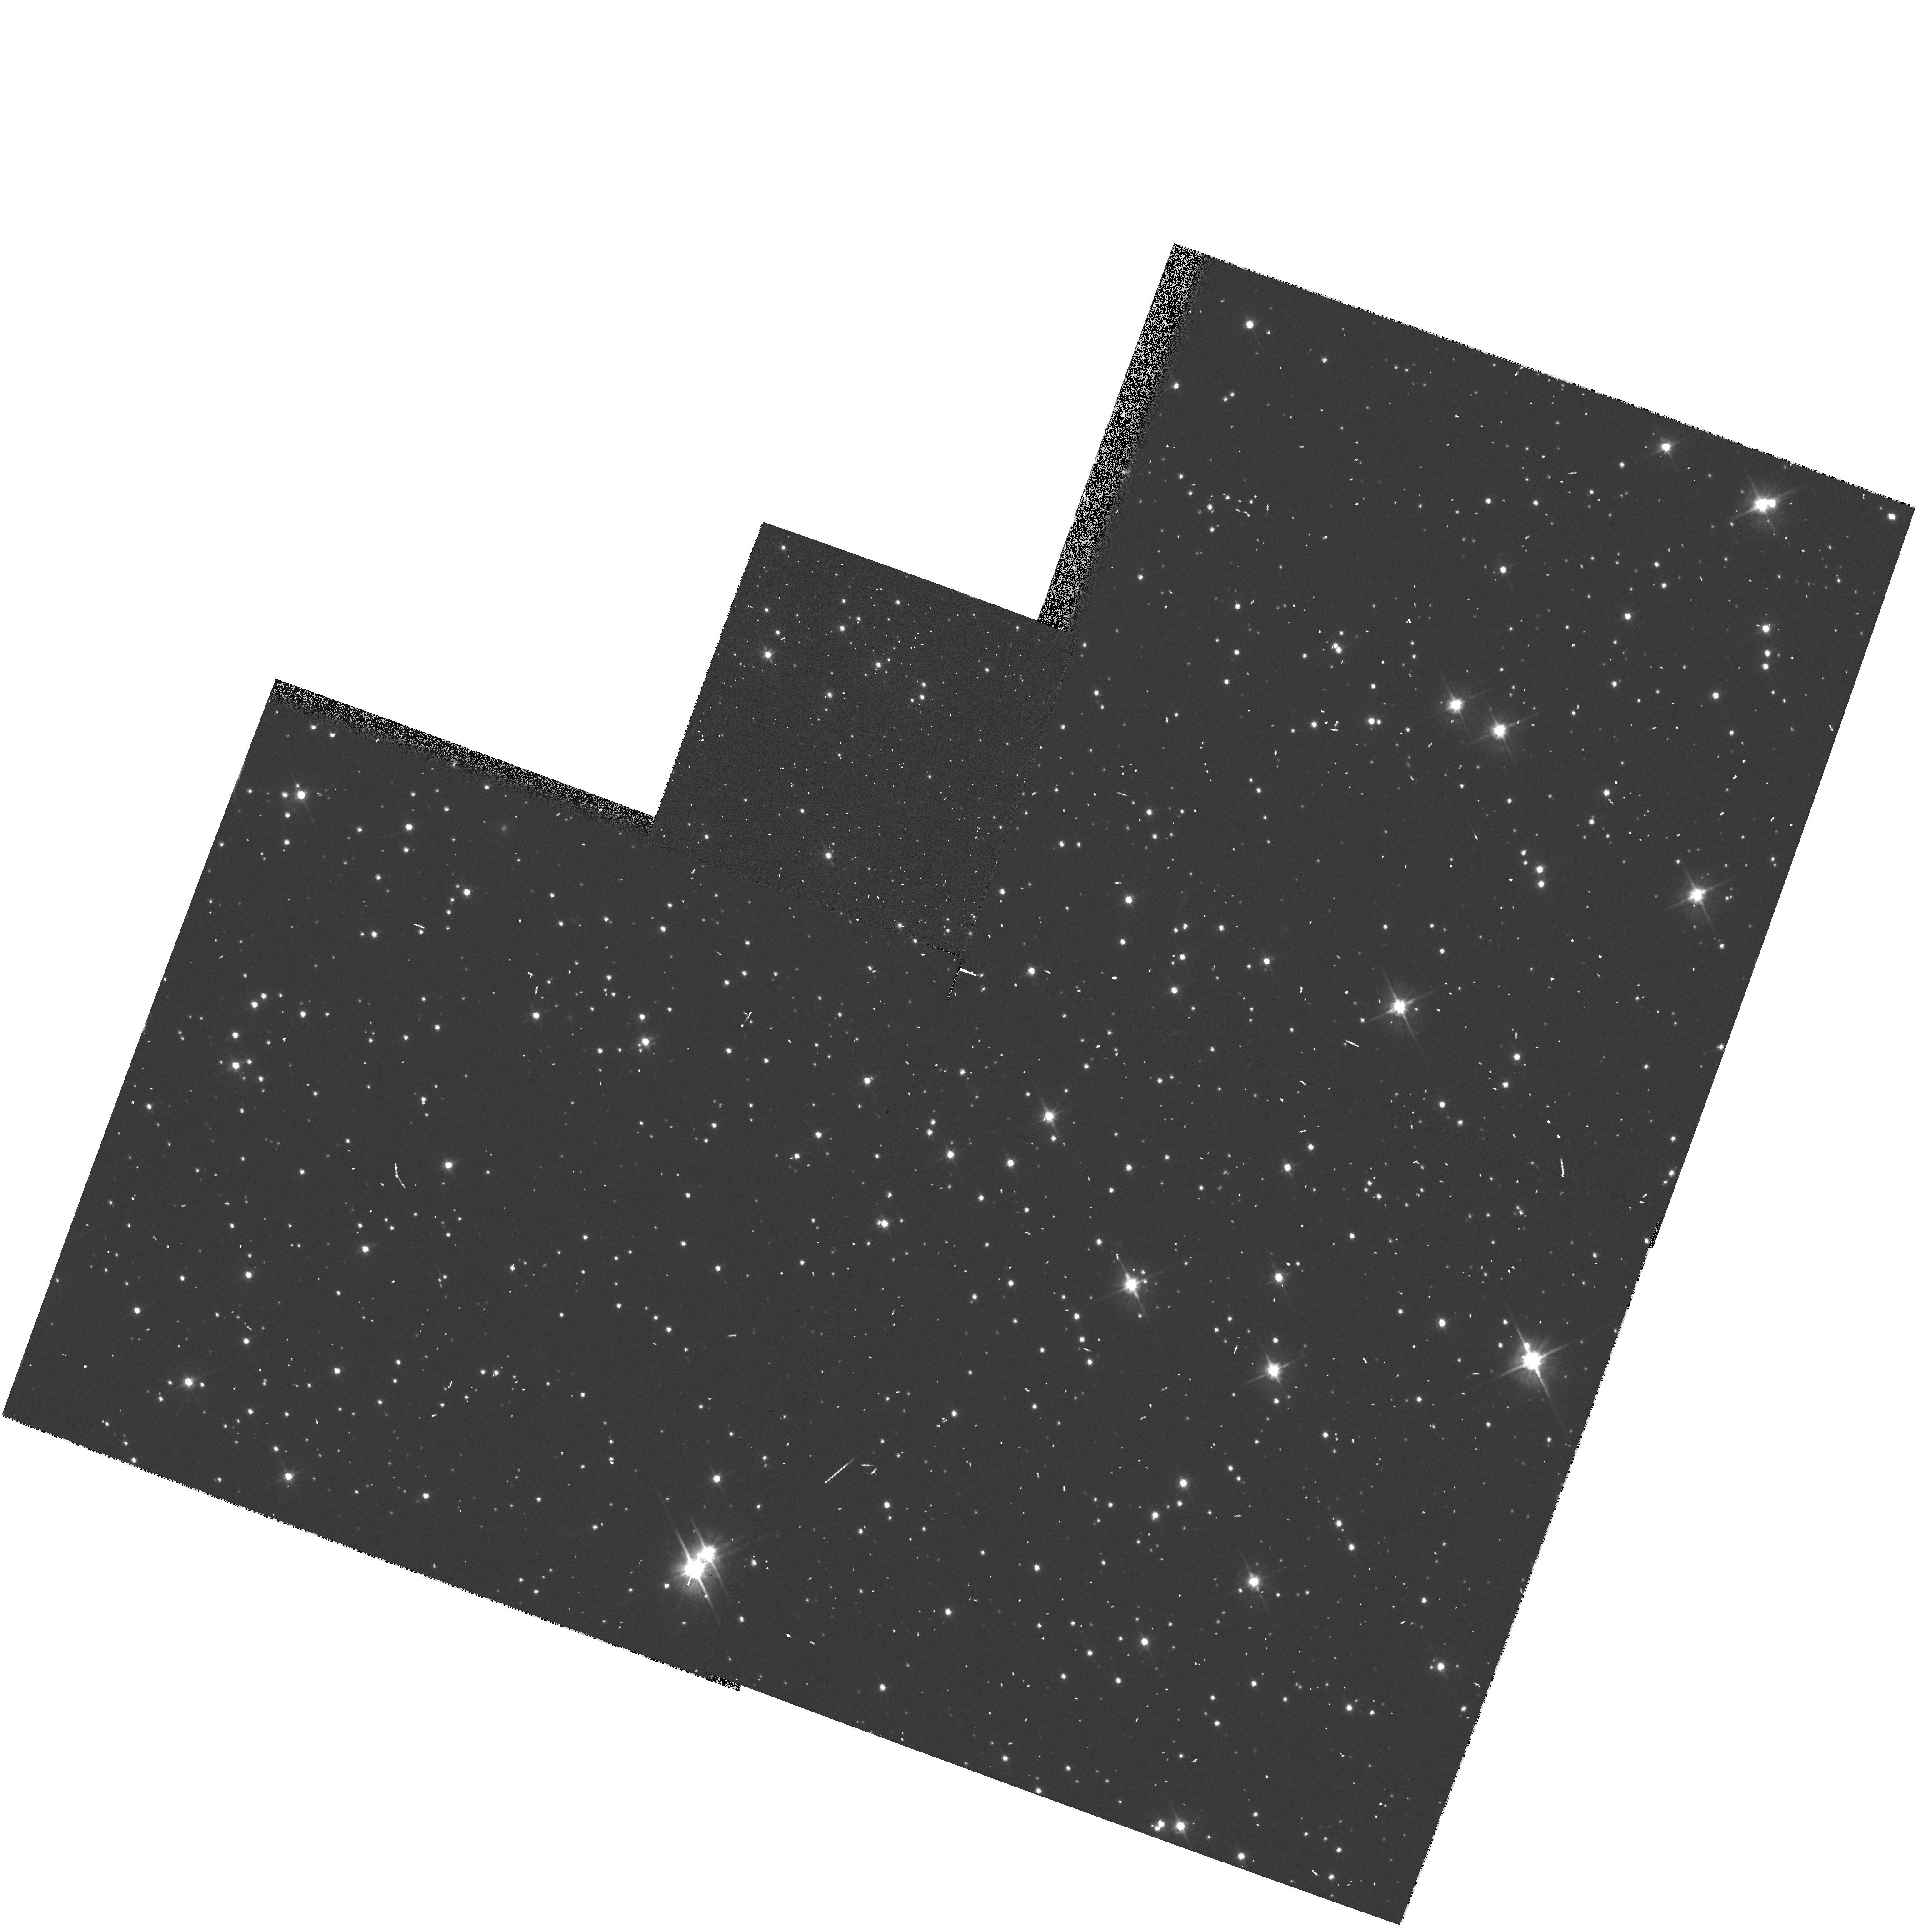
Target: field at RA 280.707°, Dec -32.327°
Instrument: WFPC2/PC
Filter: F606W
Exposure: 3 min
Observation ID: hst_6253_w0_wfpc2_pc_f606w_u2ouw0

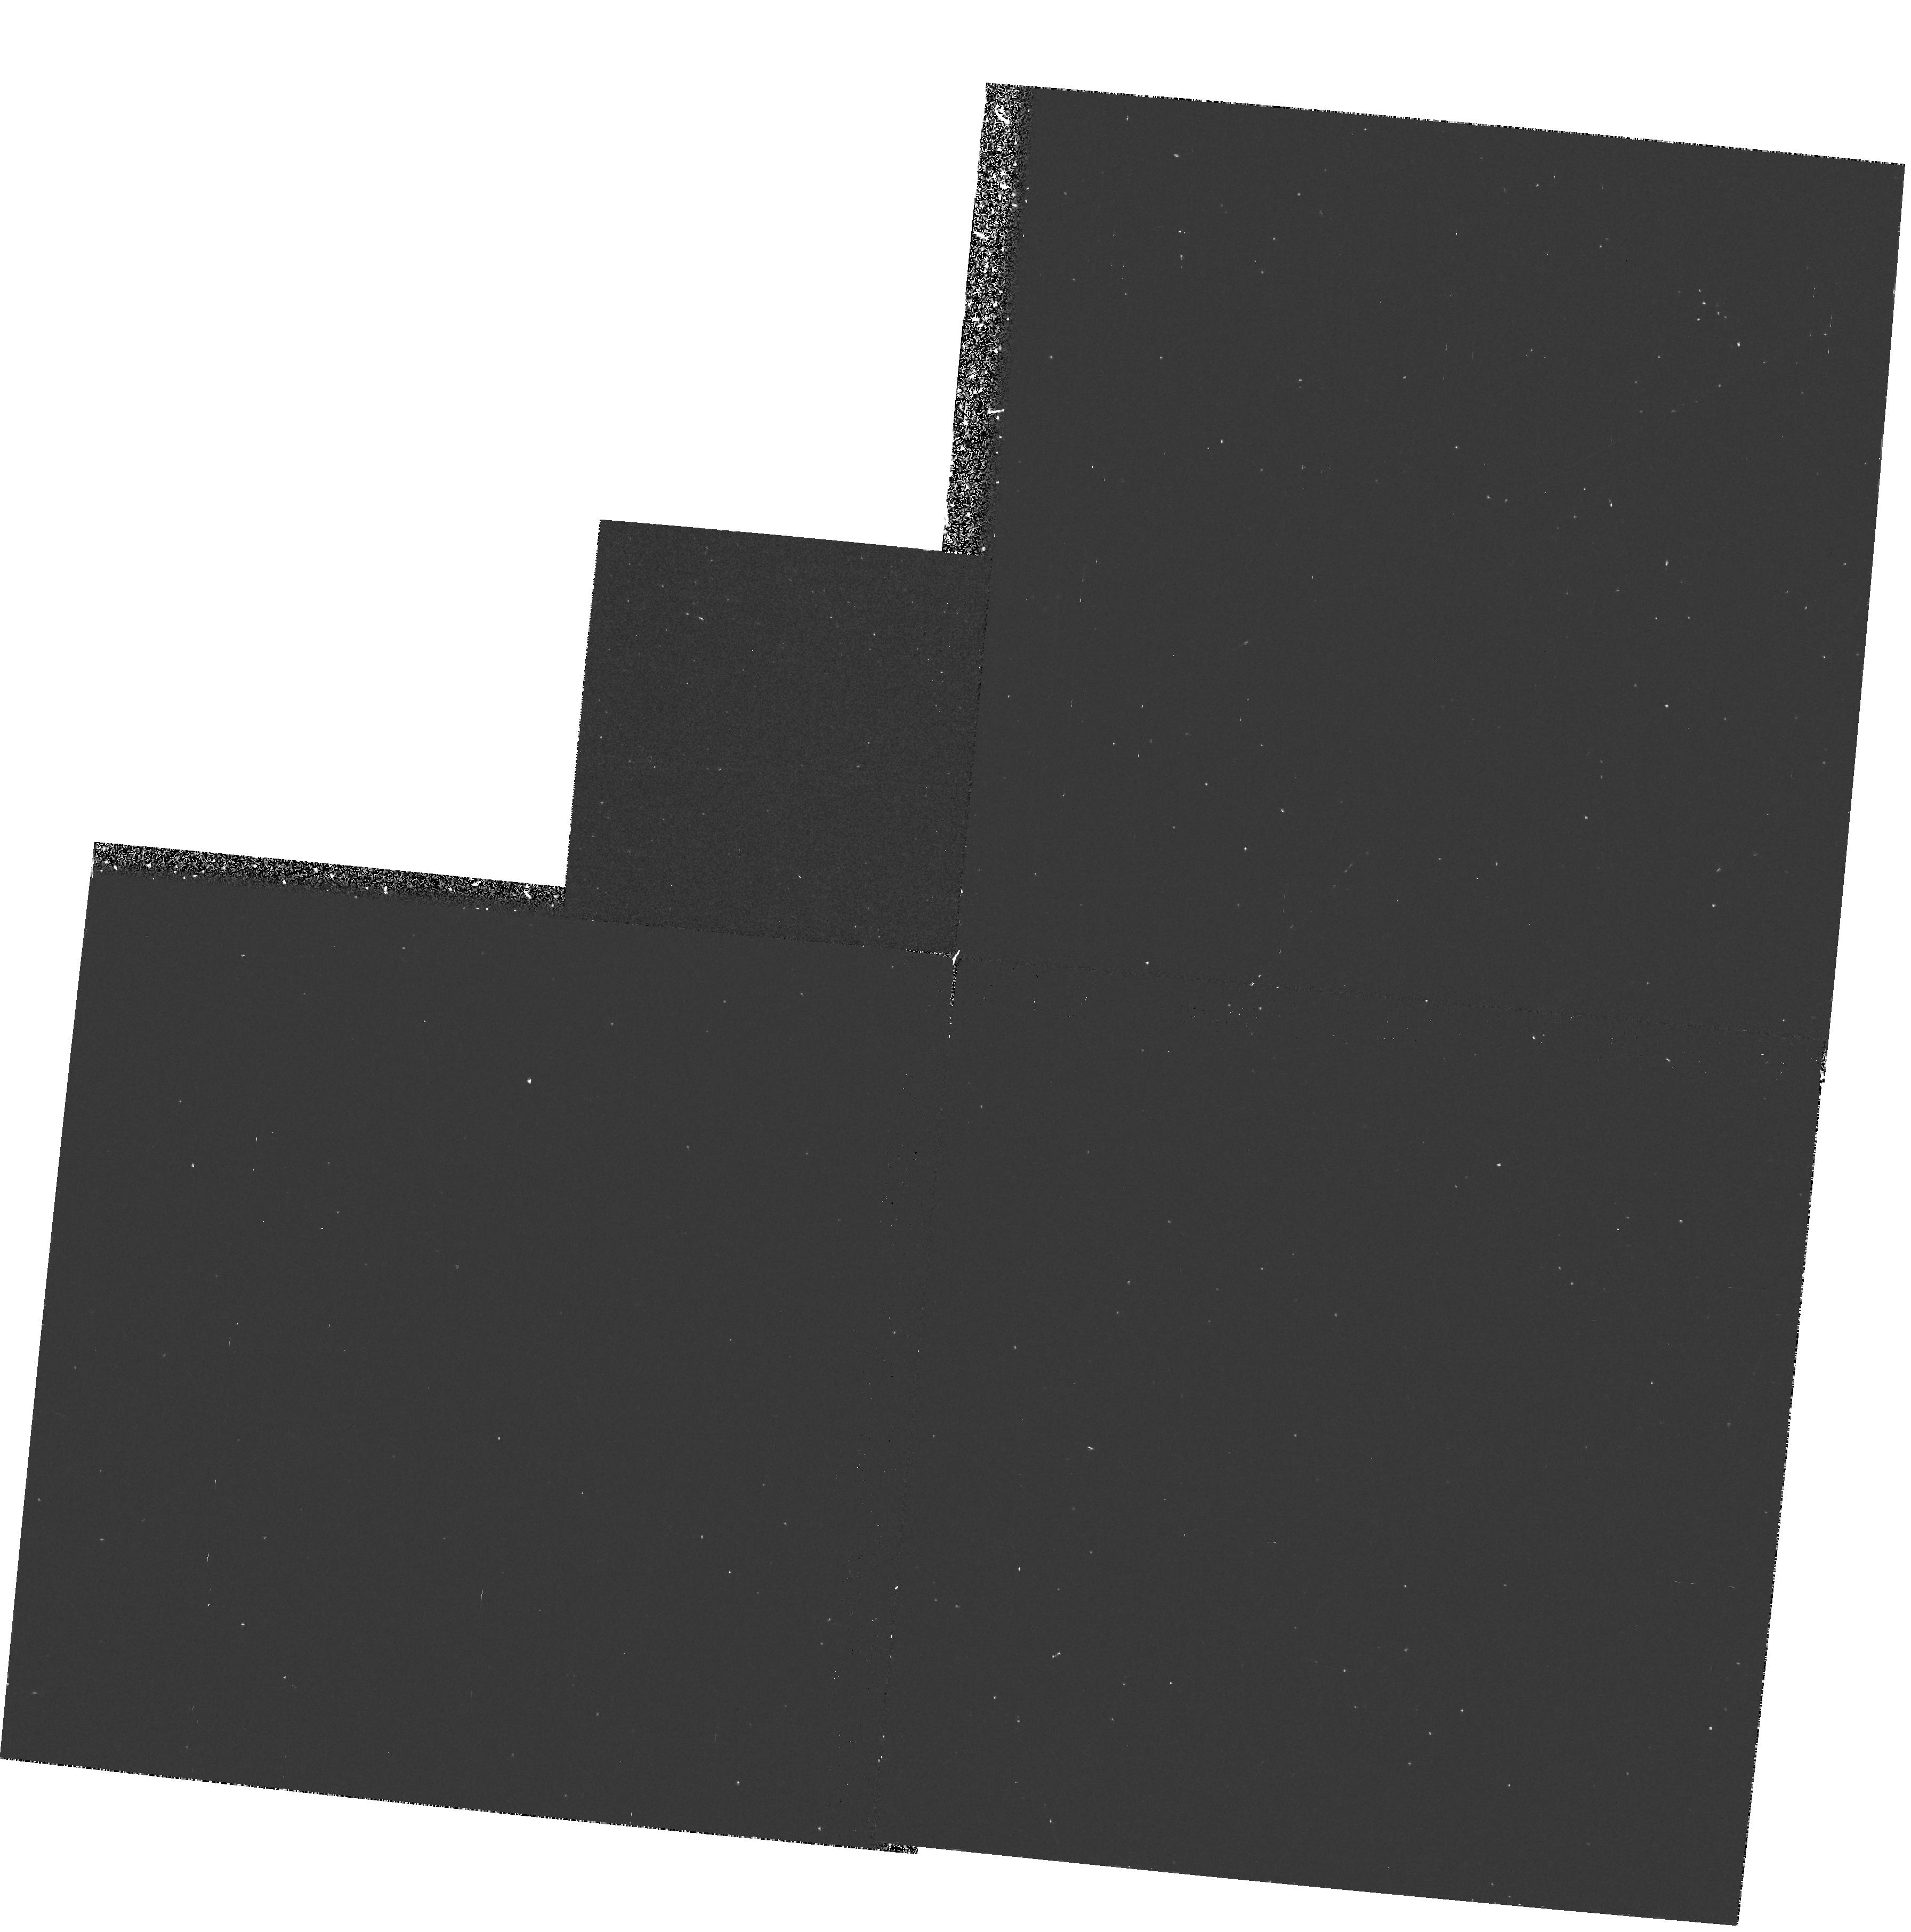
Target: field at RA 3.698°, Dec -16.003°
Instrument: WFPC2/PC
Filter: F300W
Exposure: 37 min
Observation ID: hst_6253_6c_wfpc2_pc_f300w_u2ou6c

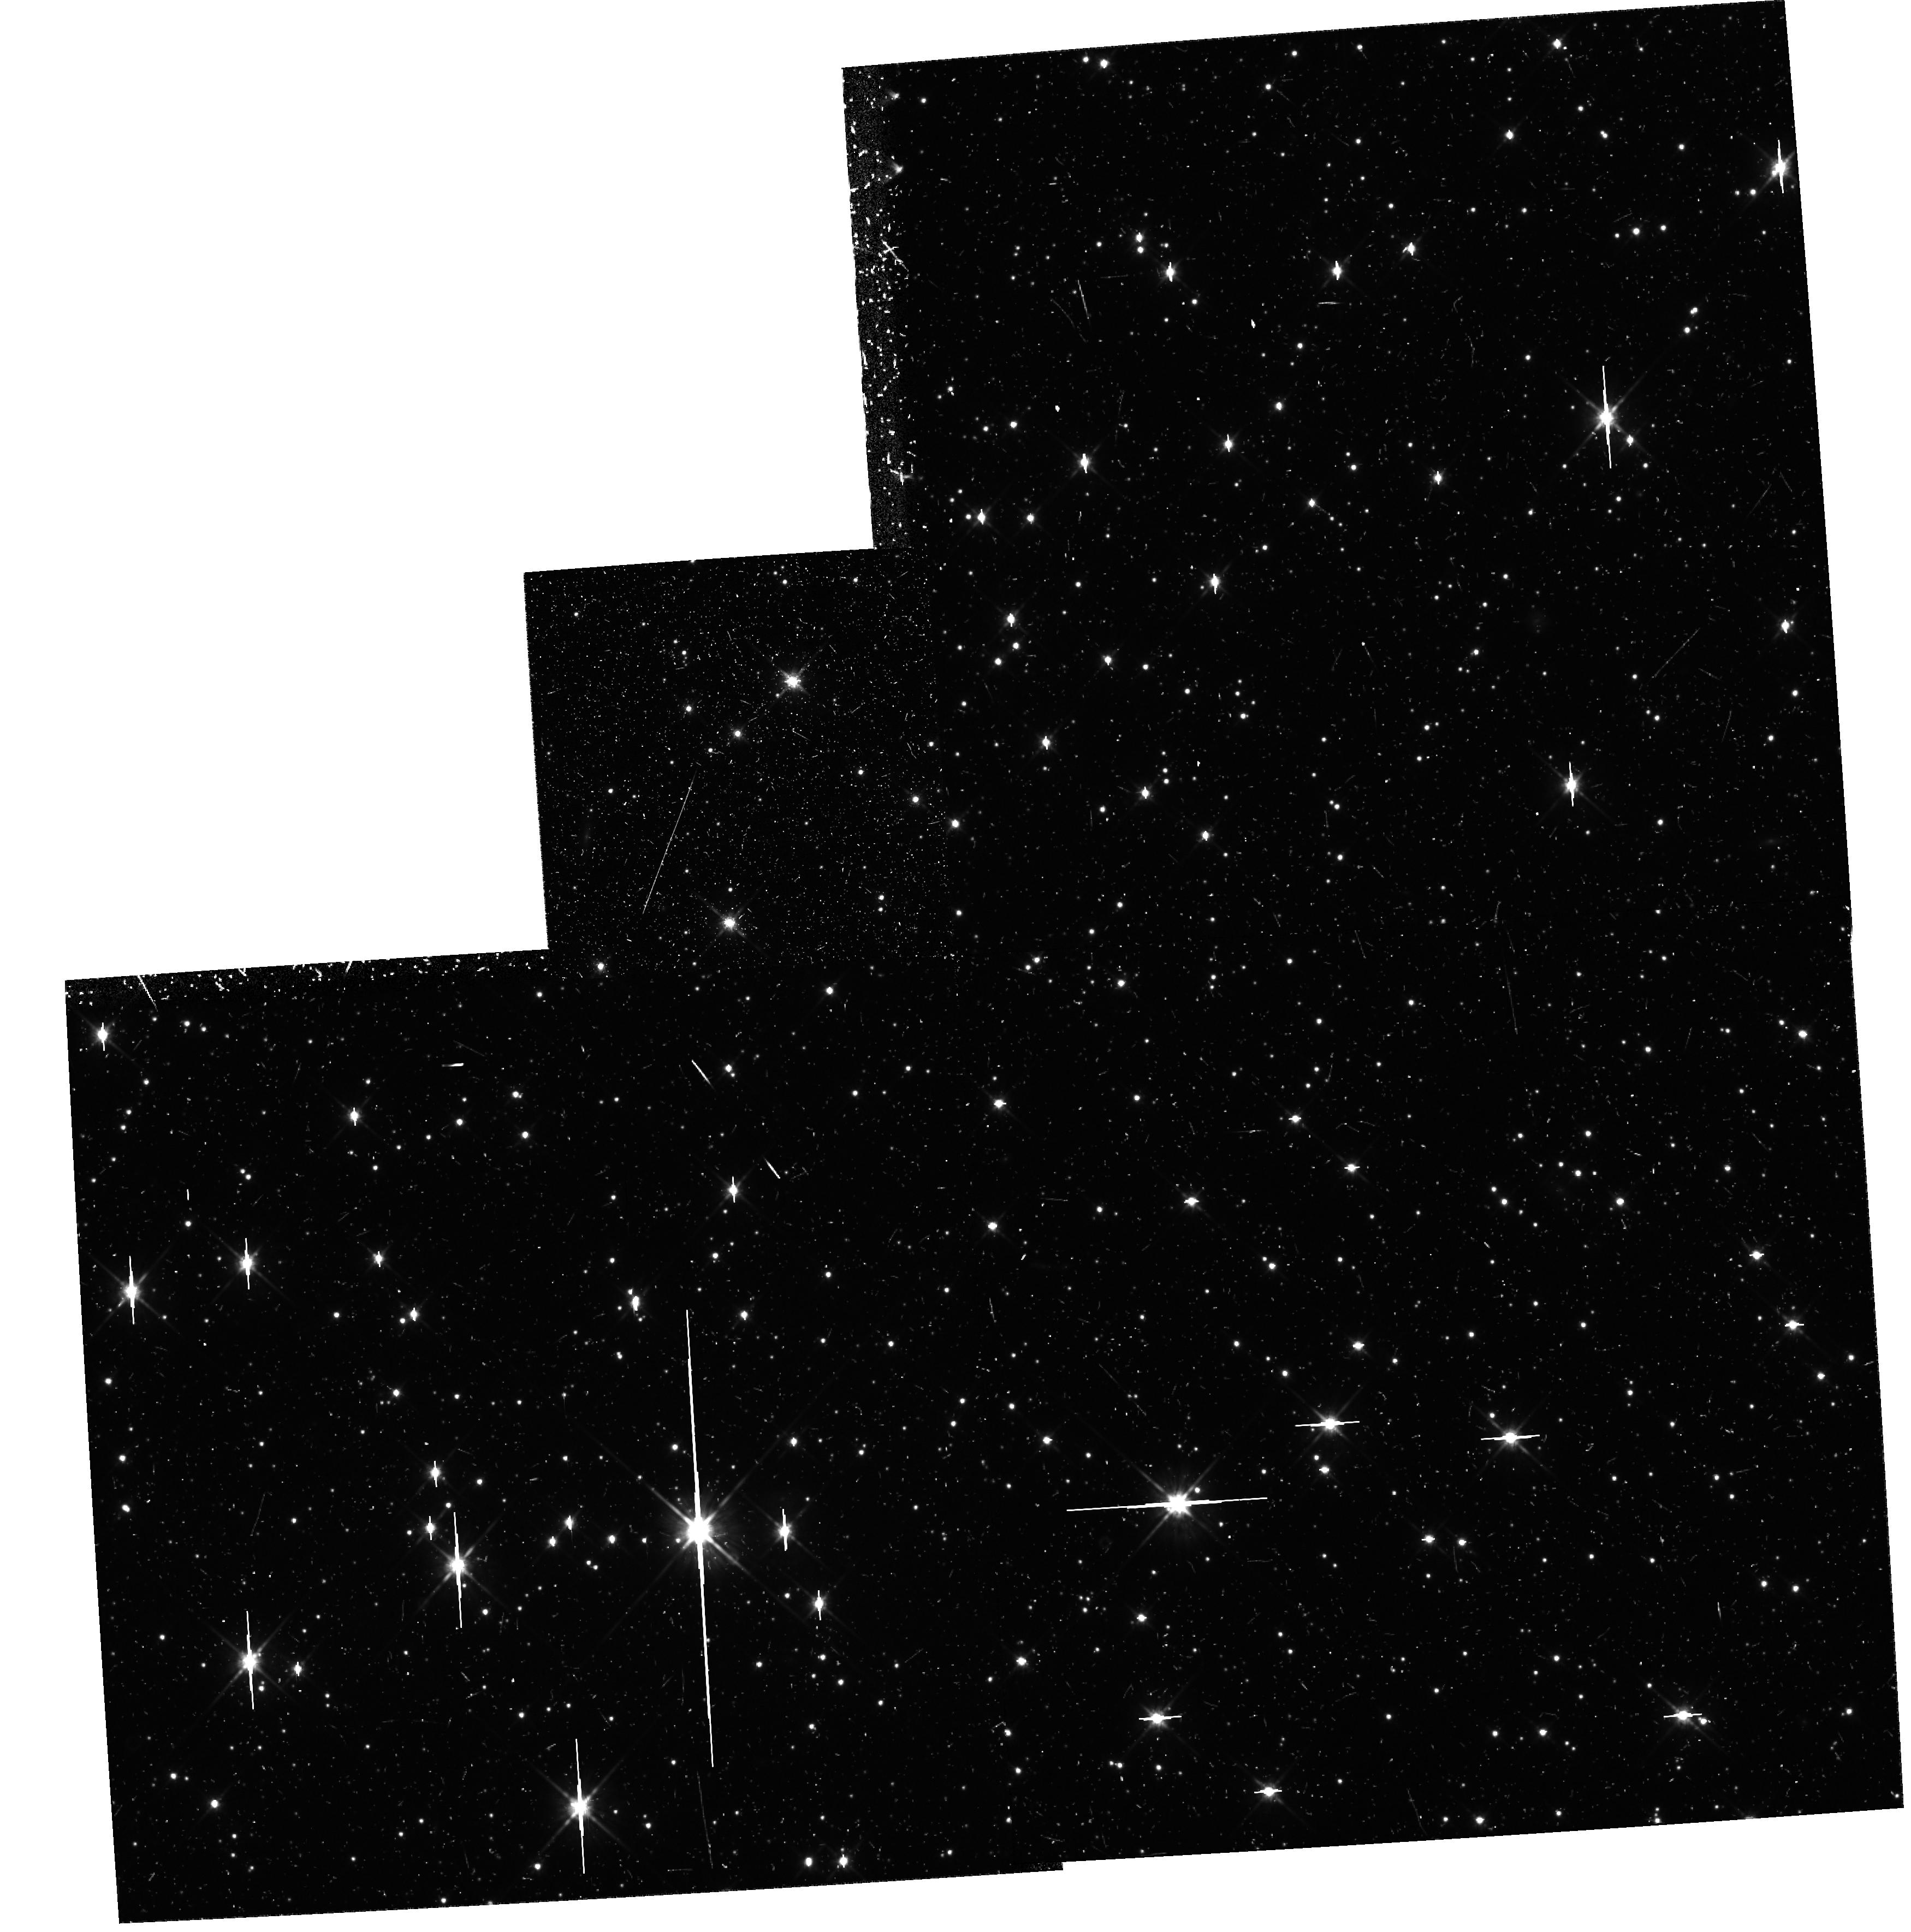
Target: field at RA 299.881°, Dec 20.671°
Instrument: WFPC2/PC
Filter: F814W
Exposure: 47 min
Observation ID: hst_6253_ra_wfpc2_pc_f814w_u2oura

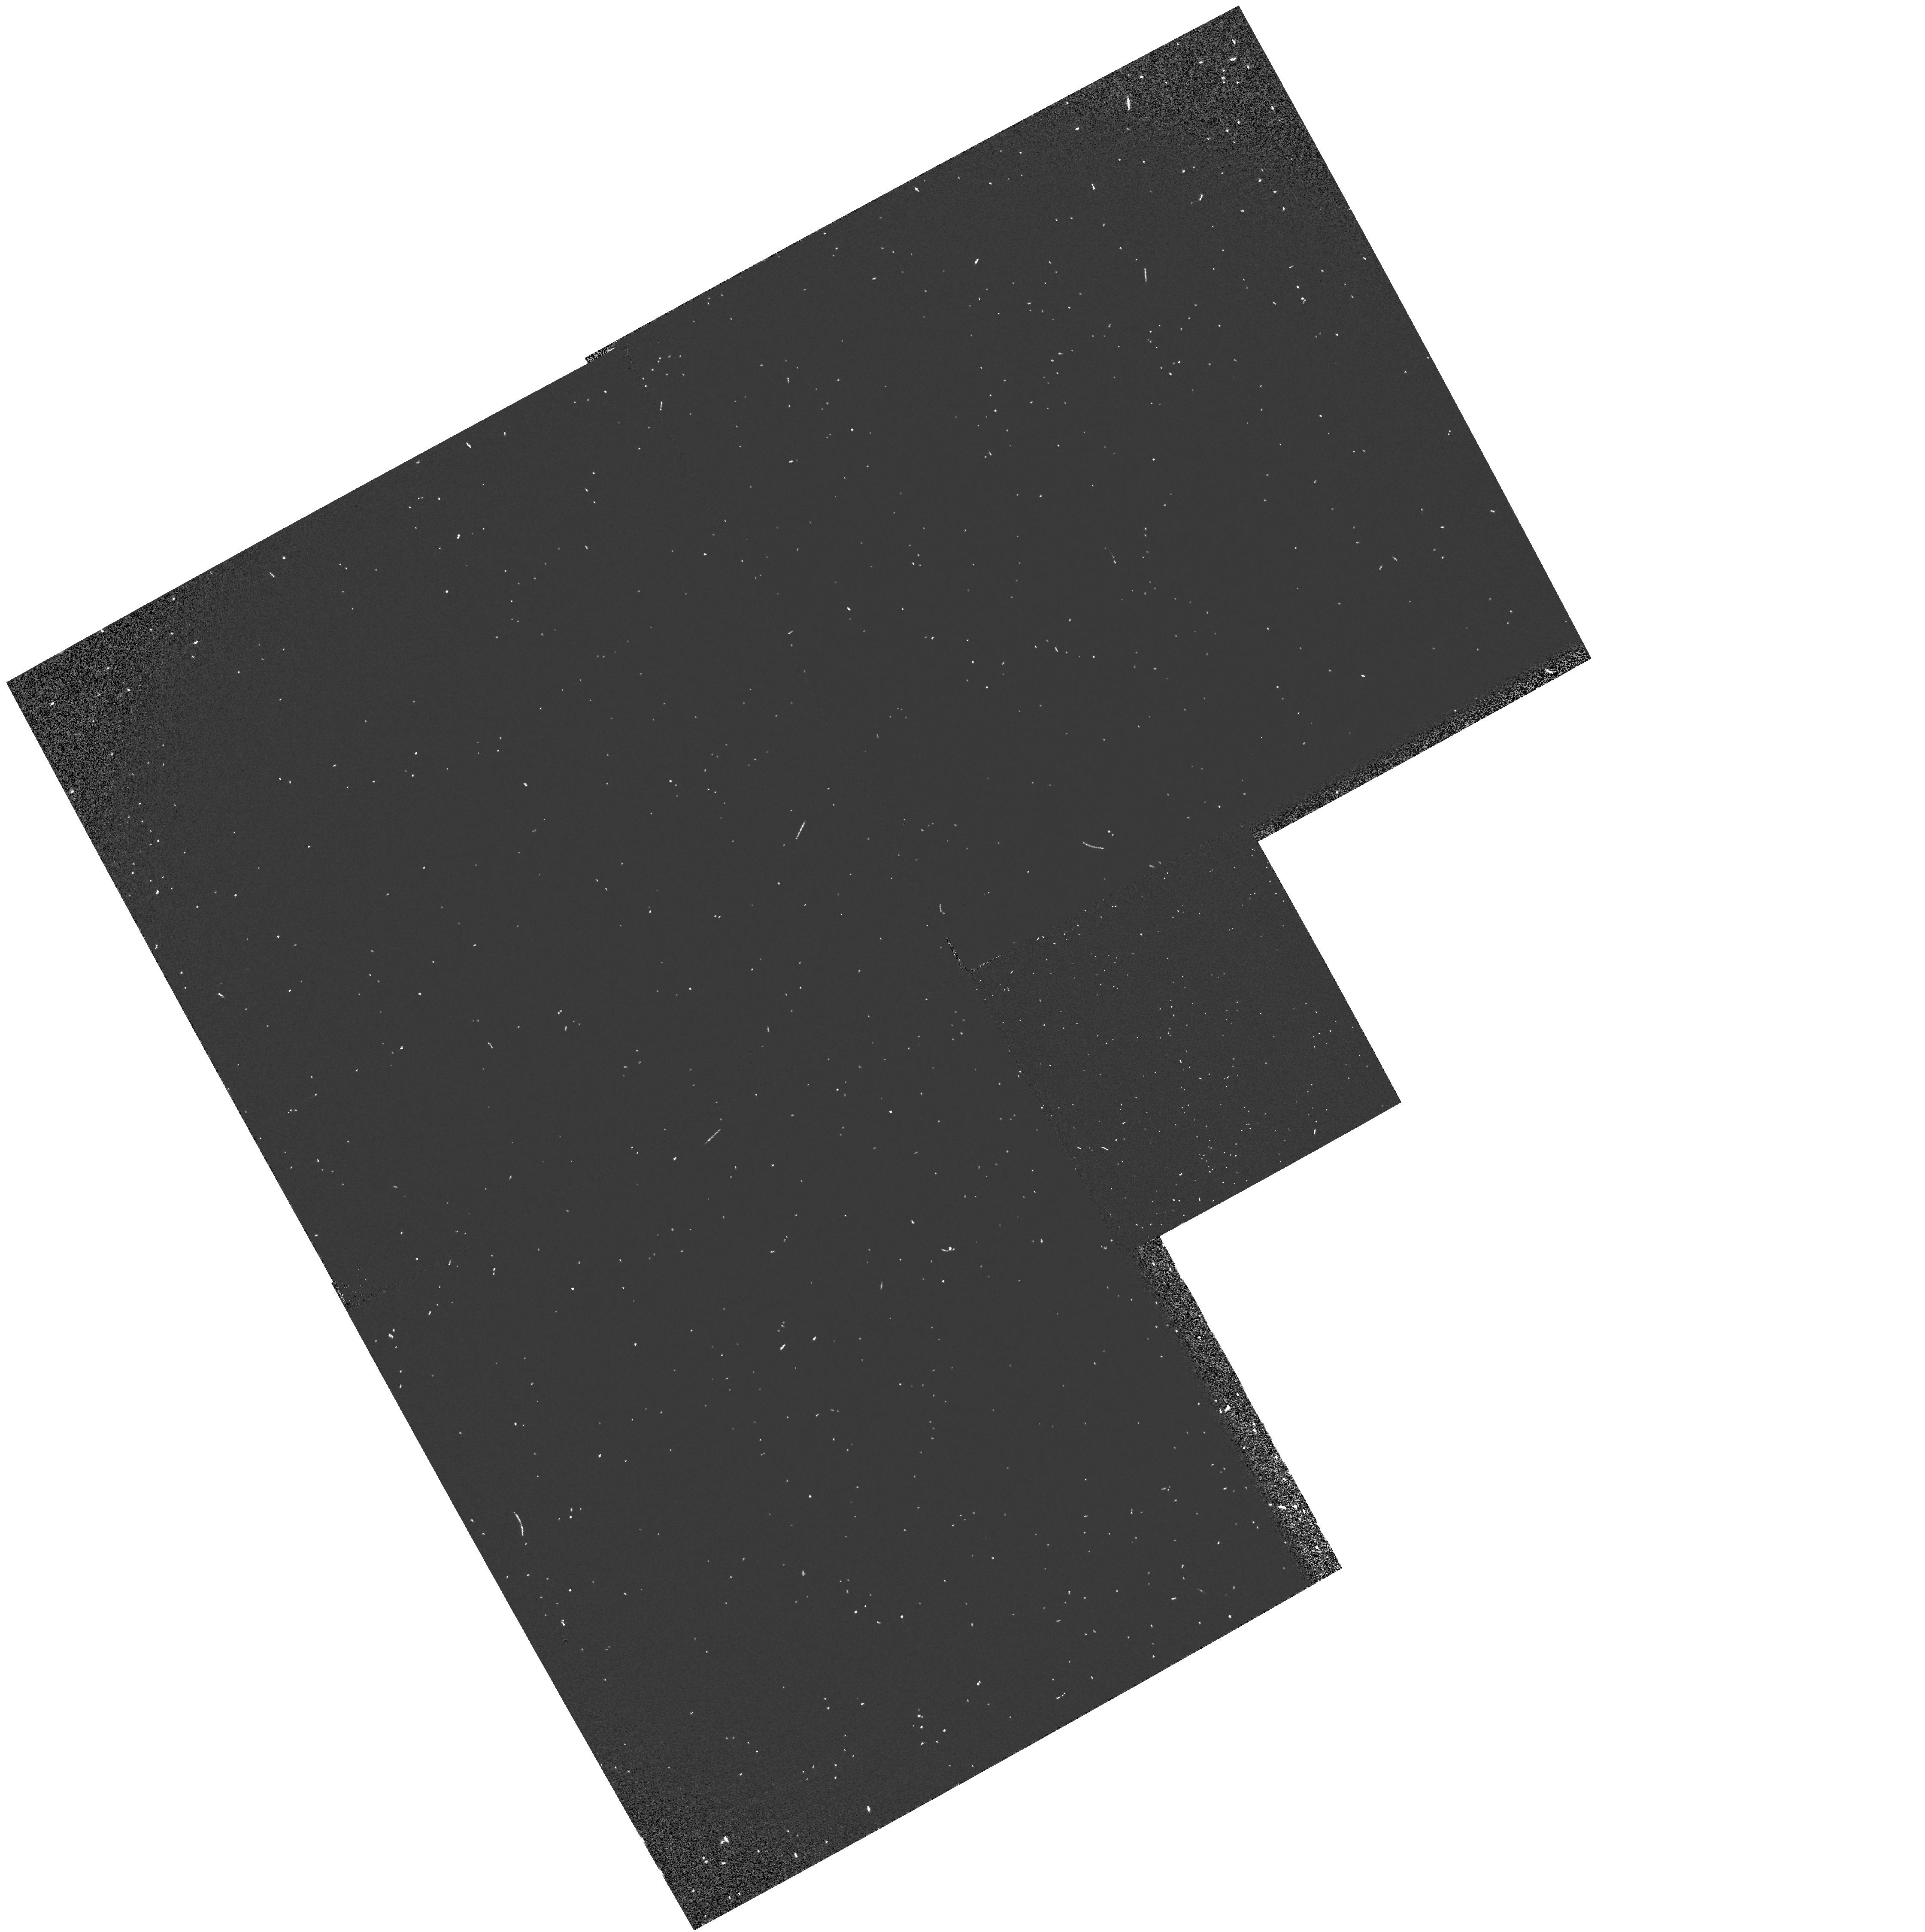
Target: field at RA 110.308°, Dec -31.680°
Instrument: WFPC2/PC
Filter: F160BW
Exposure: 2 min
Observation ID: hst_6253_l1_wfpc2_pc_f160bw_u2oul1

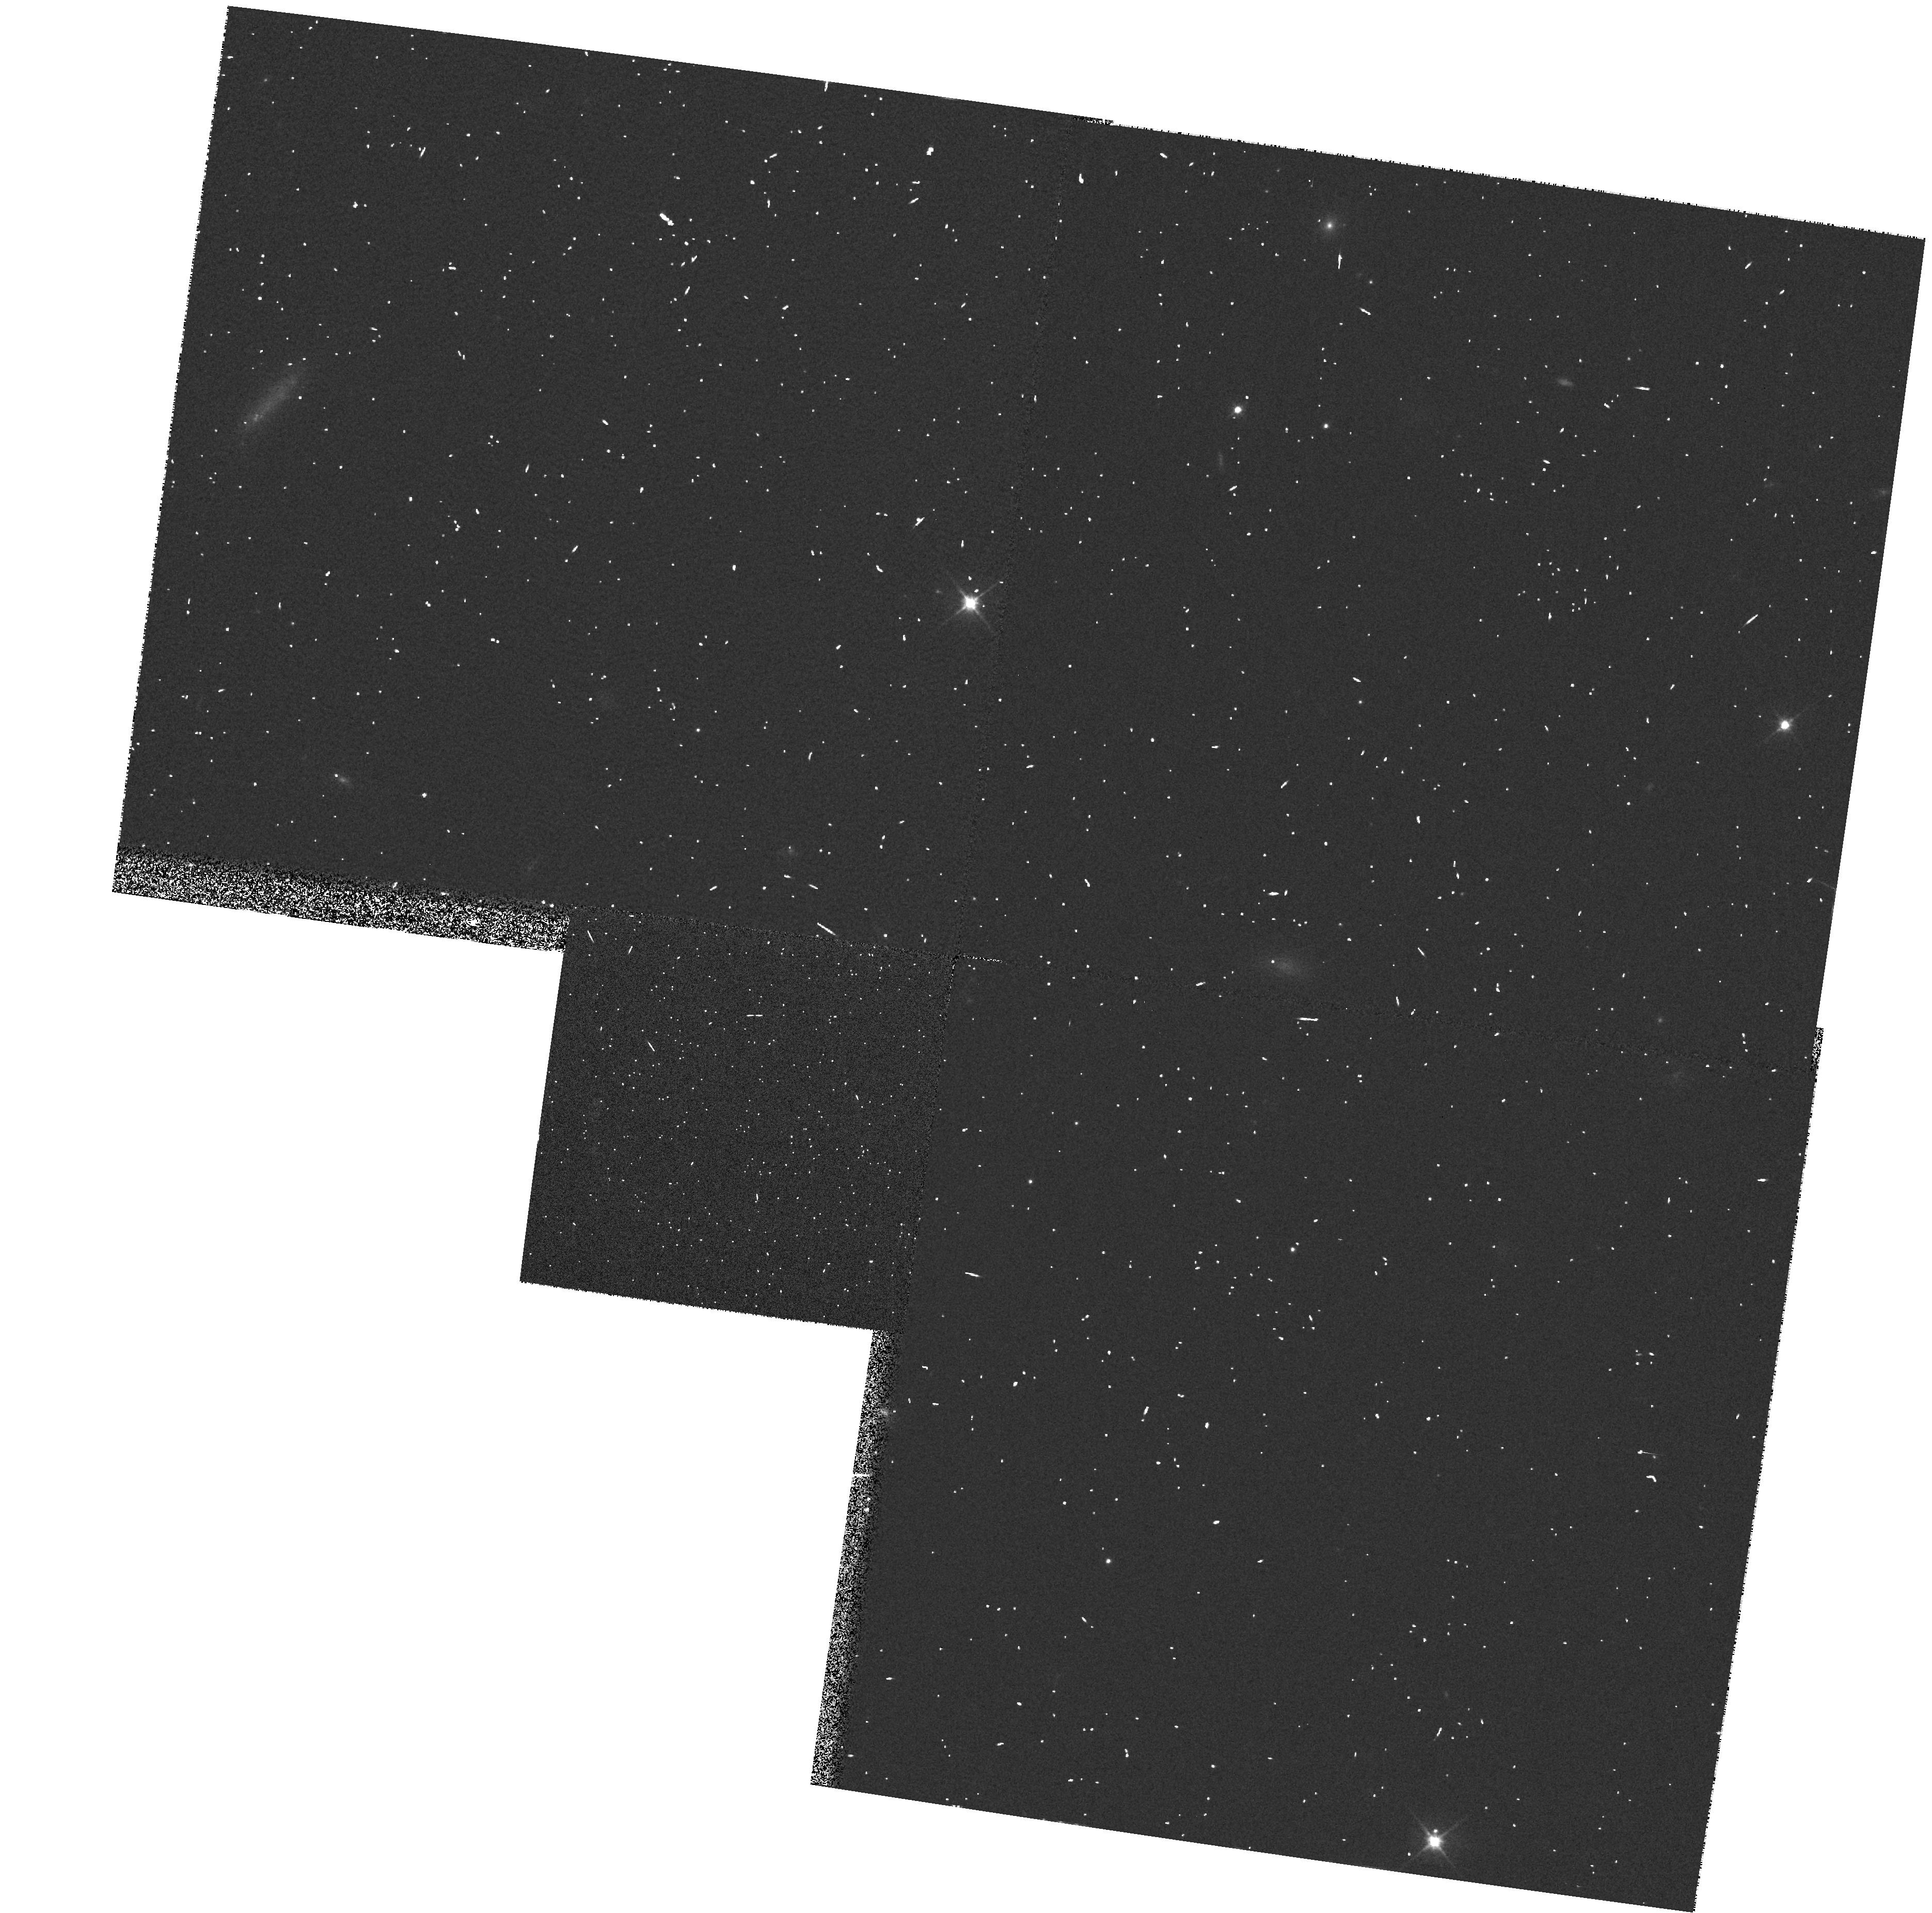
Target: field at RA 260.826°, Dec 50.121°
Instrument: WFPC2/PC
Filter: F606W
Exposure: 3 min
Observation ID: hst_6253_z6_wfpc2_pc_f606w_u2ouz6

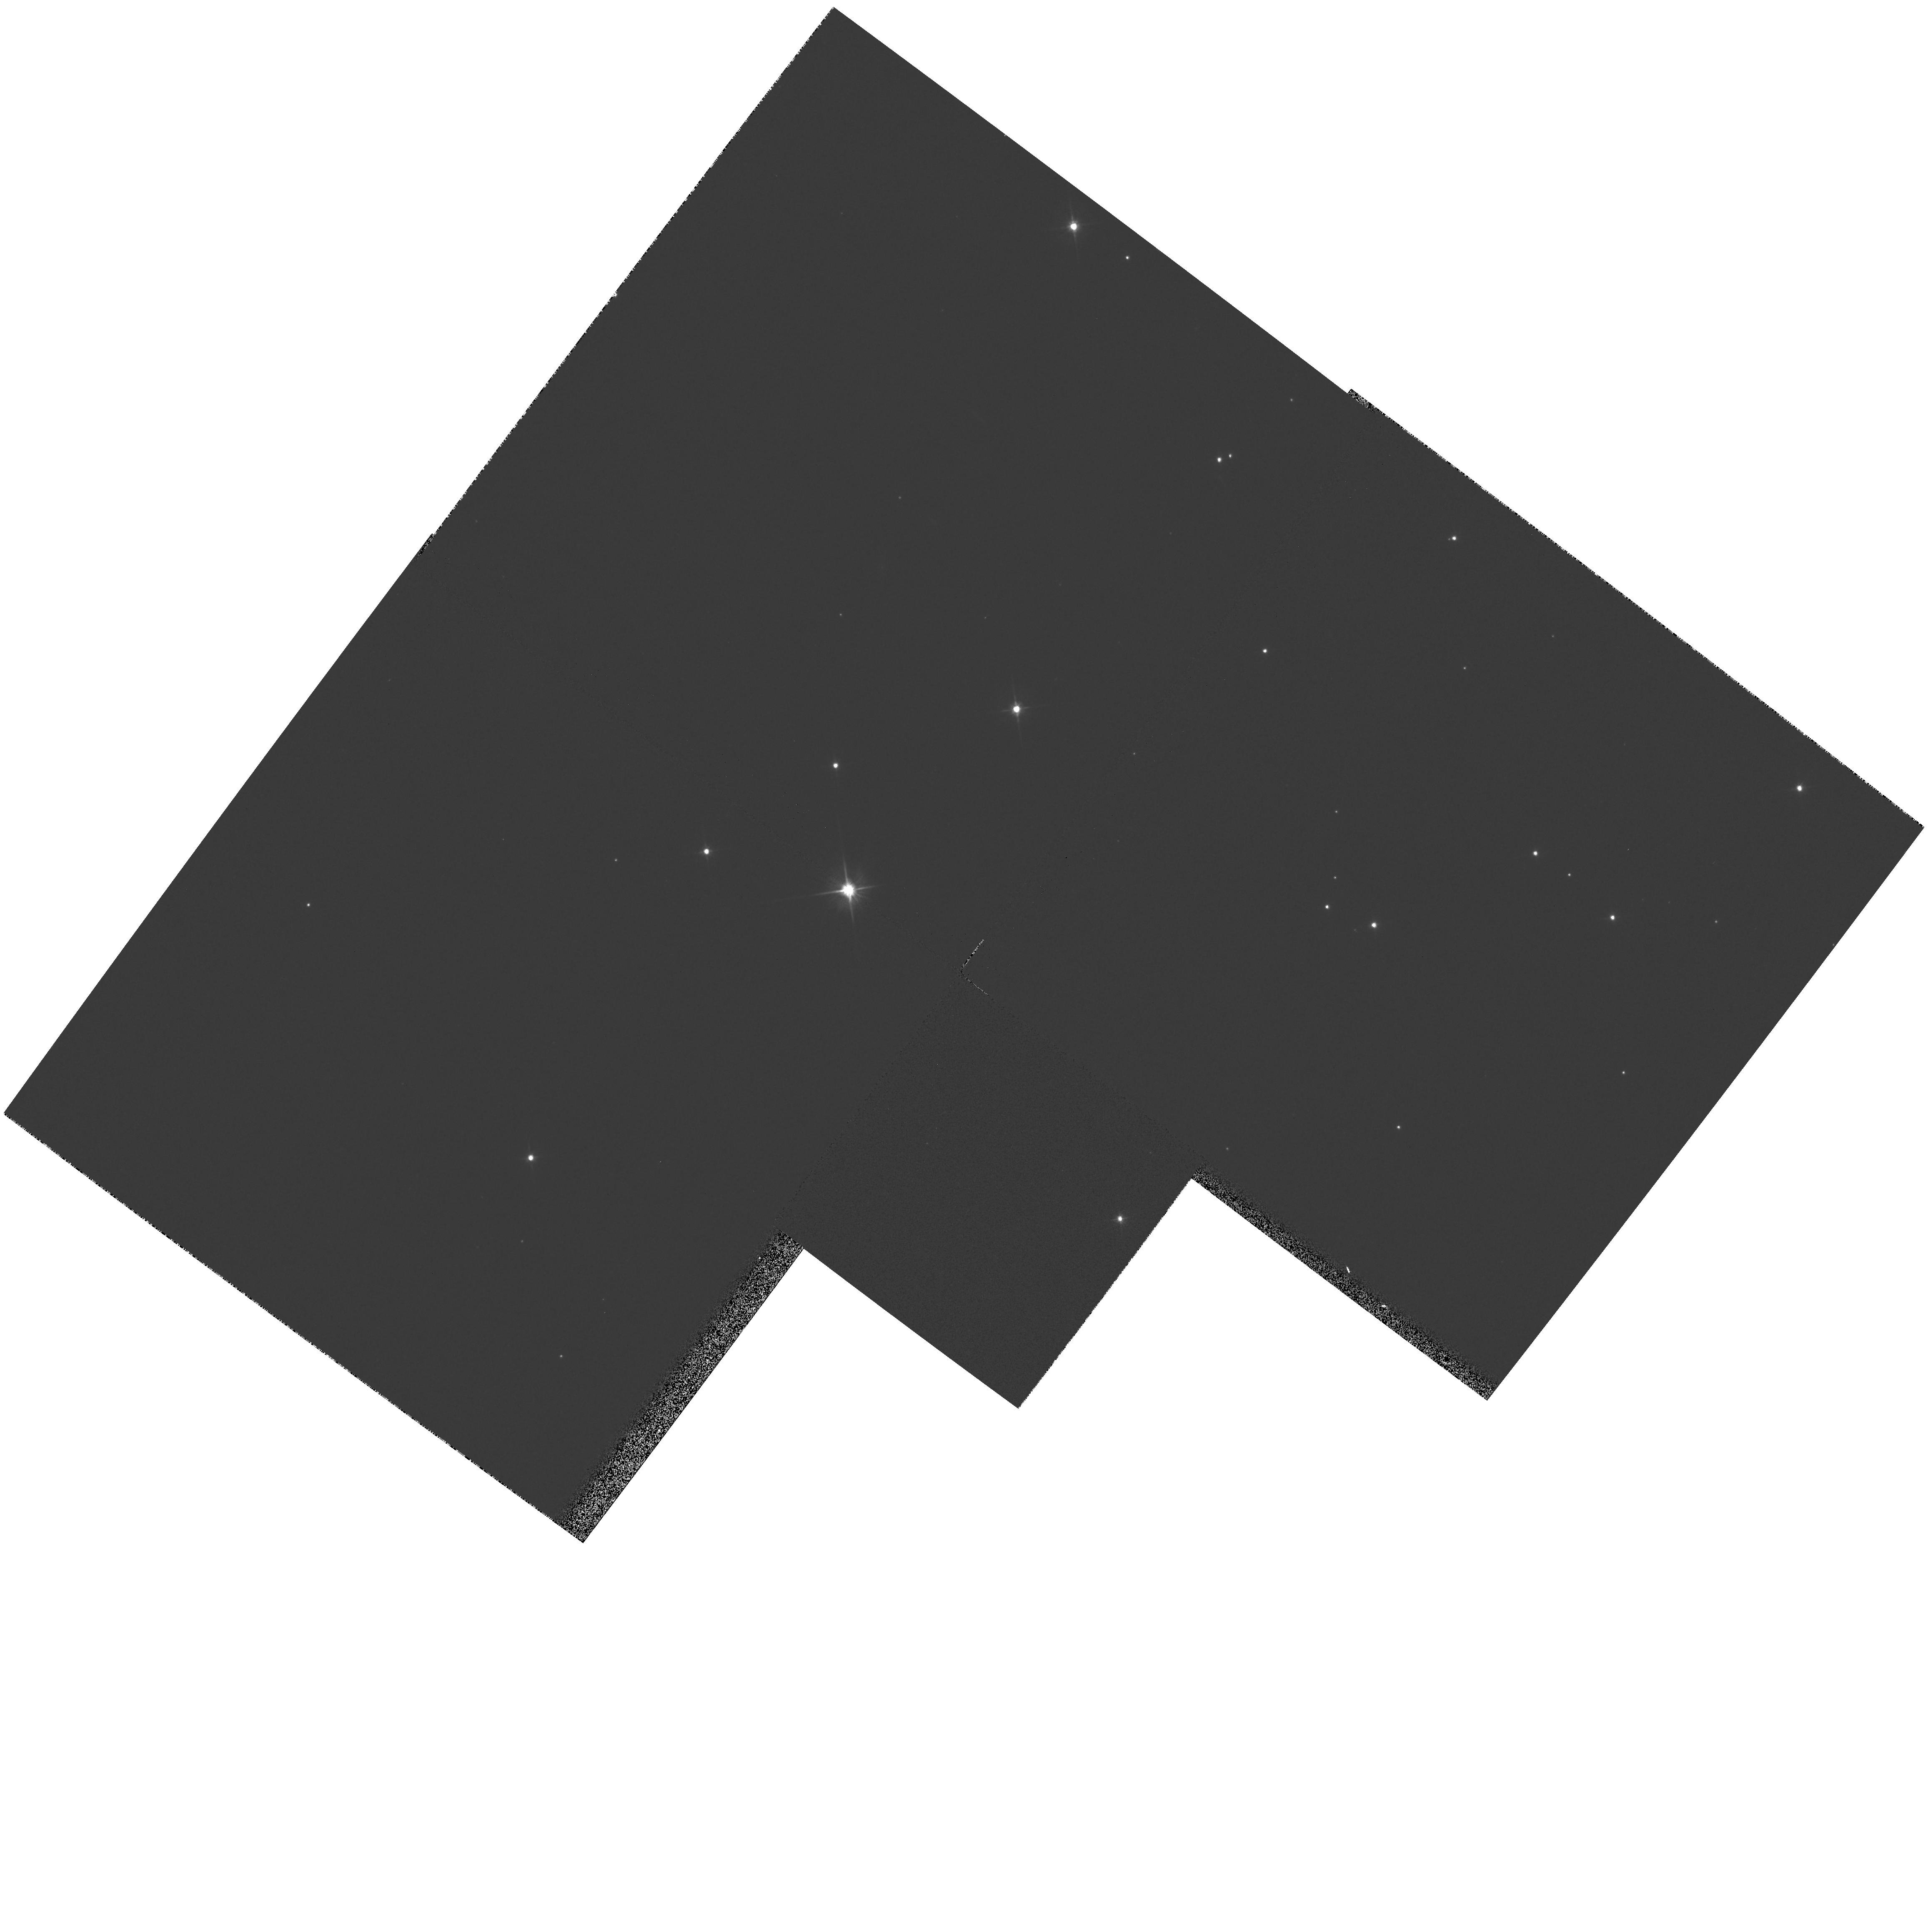
Target: field at RA 25.825°, Dec 50.815°
Instrument: WFPC2/PC
Filter: F606W
Exposure: 1 min
Observation ID: hst_6253_nk_wfpc2_pc_f606w_u2ounk

Pure Parallel Archive Survey (PI: MacKenty, John W.)

WFPC2 parallel observations will be obtained in the Ultraviolet in a search for interesting objects. This program is designed to find extragalactic sources with near UV excesses (3000A) outside of the galactic plane and far UV sources (1600A) in the galactic plane. The primary goal of this survey is to discover sources with excess ultraviolet flux. The observing strategy is to use the WFPC2 filter which provides wavelengths slightly shorter than those available from the ground but still has the maximum available sensitivity. Ground based observations (initially the digitized sky survey plates) at longer wavelengths will be used to estimate the colors of objects and (for the single exposure instances) to discriminate between sources and cosmic rays. This program is intended to fill those WFPC2 parallel opportunities which are not selected by the TAC approved parallel programs. These data will be placed immediately into the Hubble Data Archive.